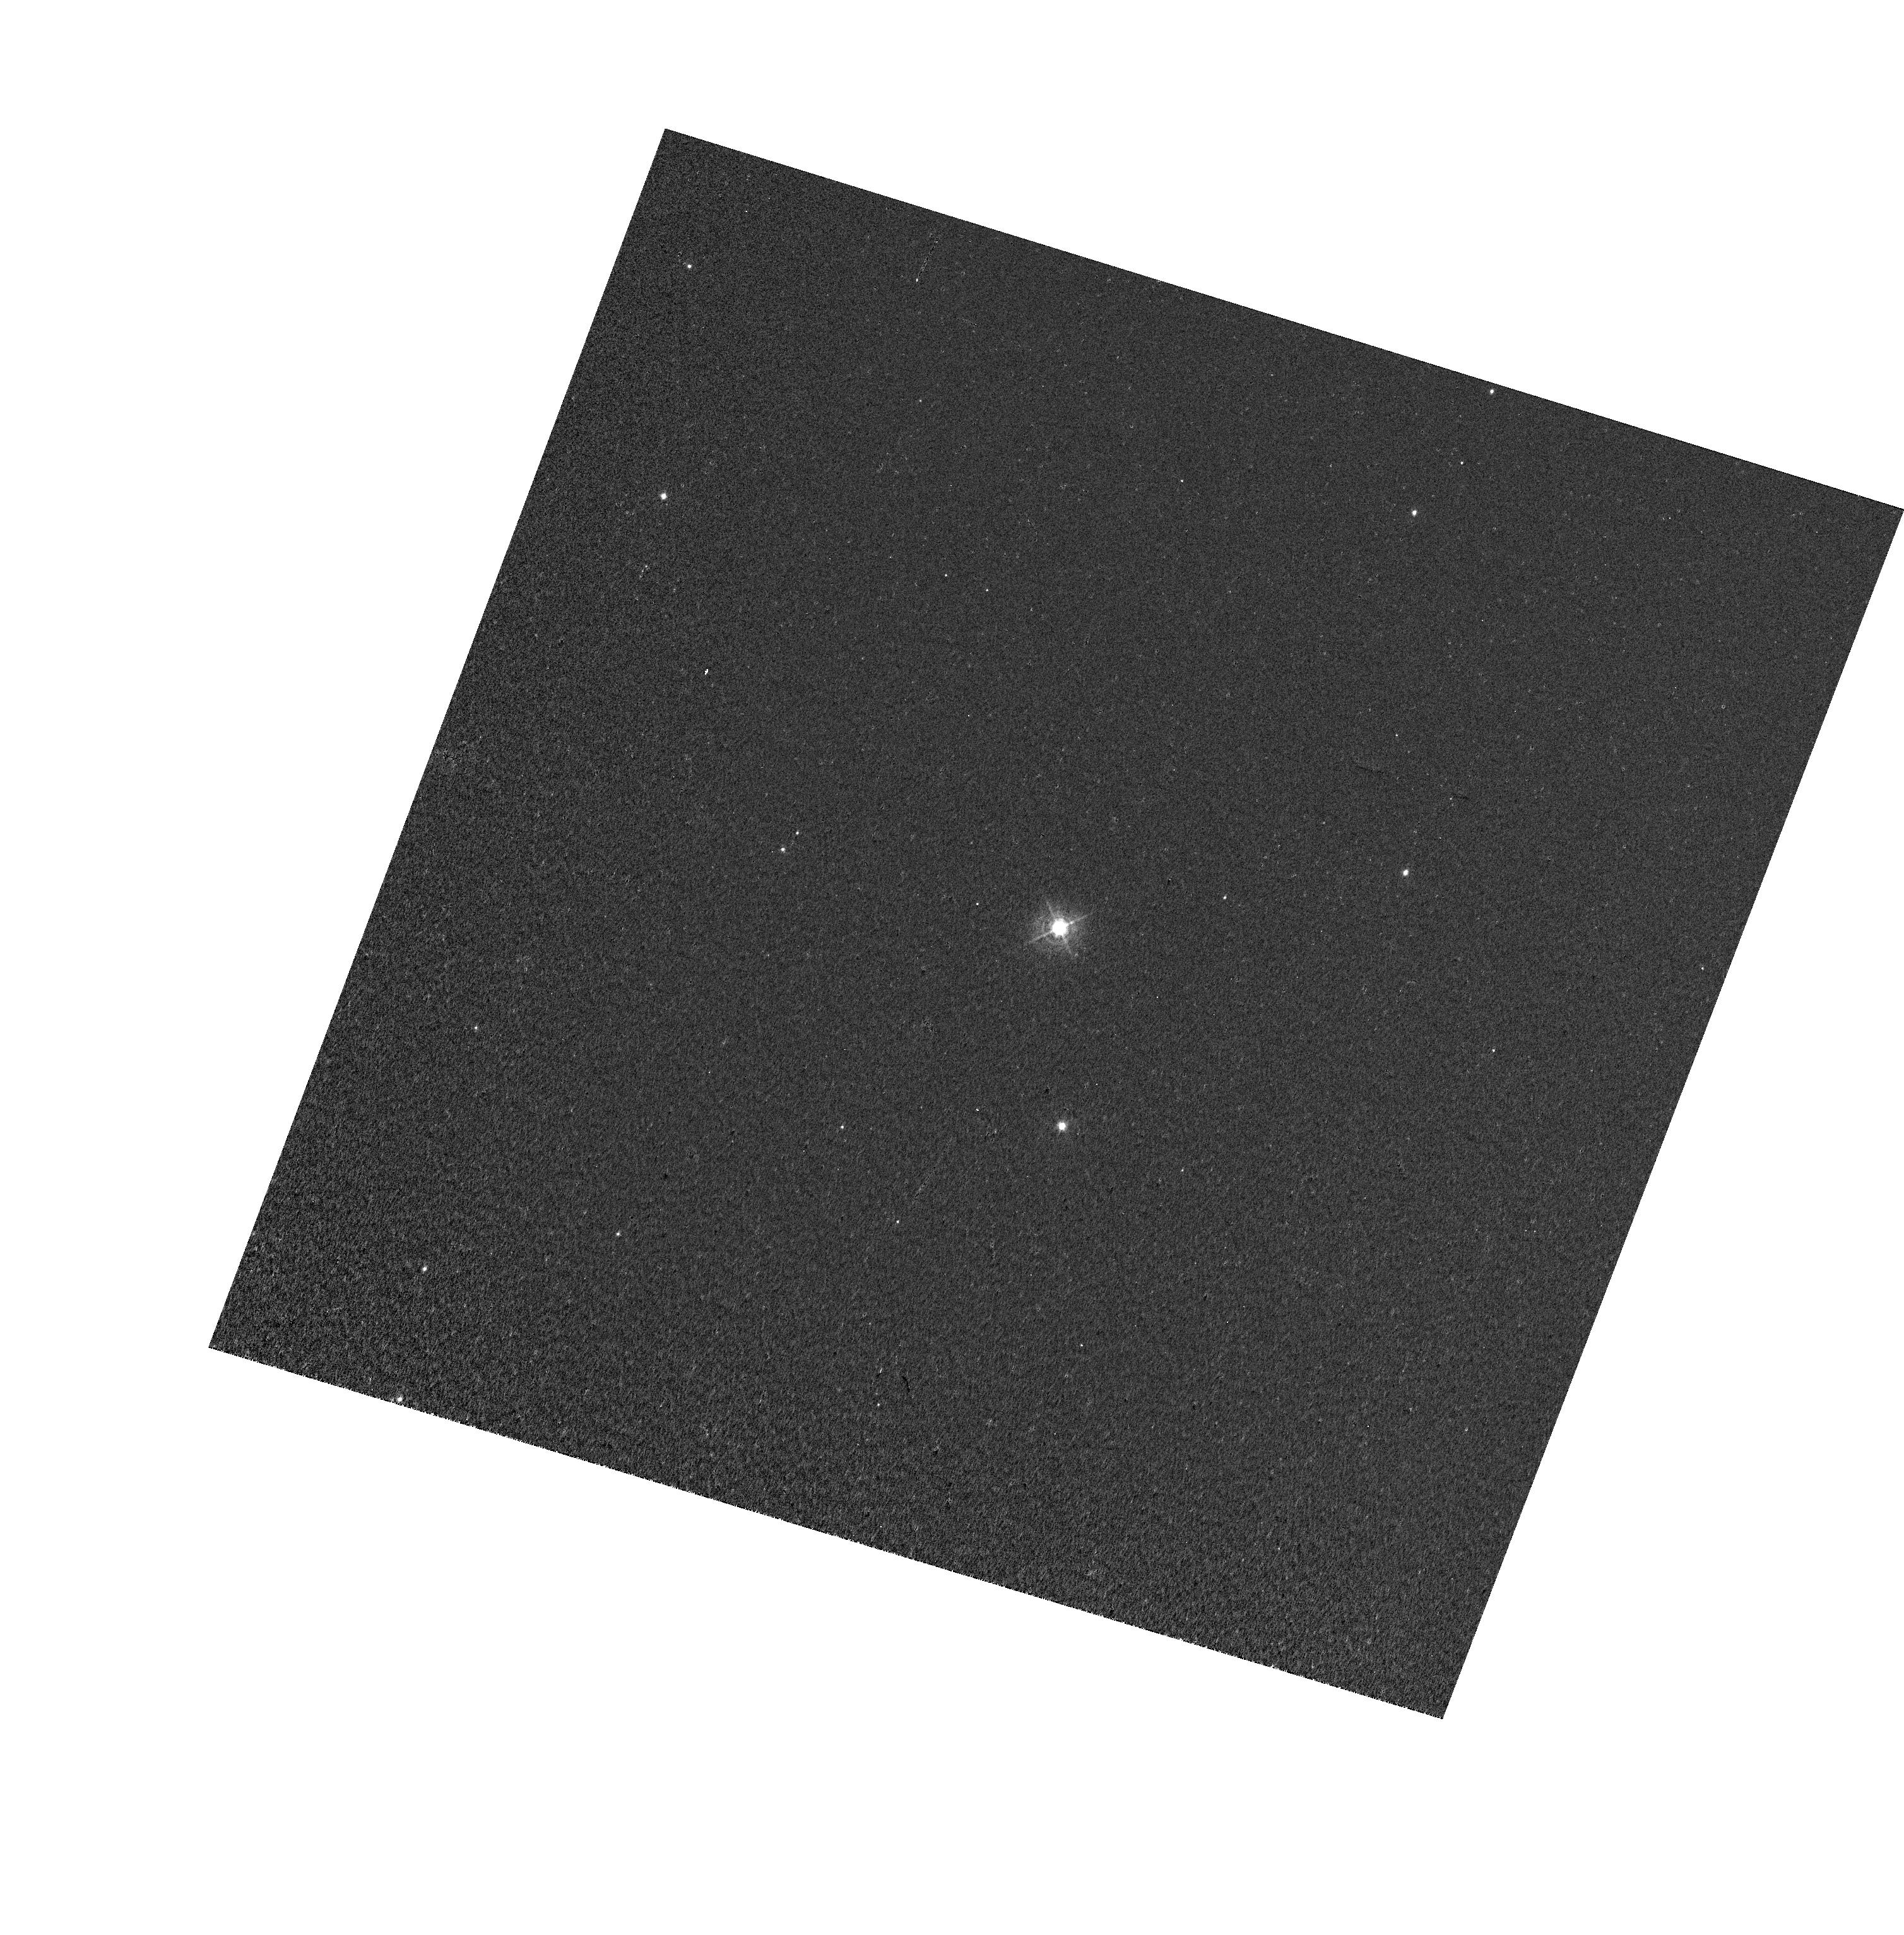
Target: T-PYX. Instrument: WFC3/UVIS. Filter: FQ422M. Exposure: 5 min. Observation ID: hst_12448_17_wfc3_uvis_fq422m_iboj17

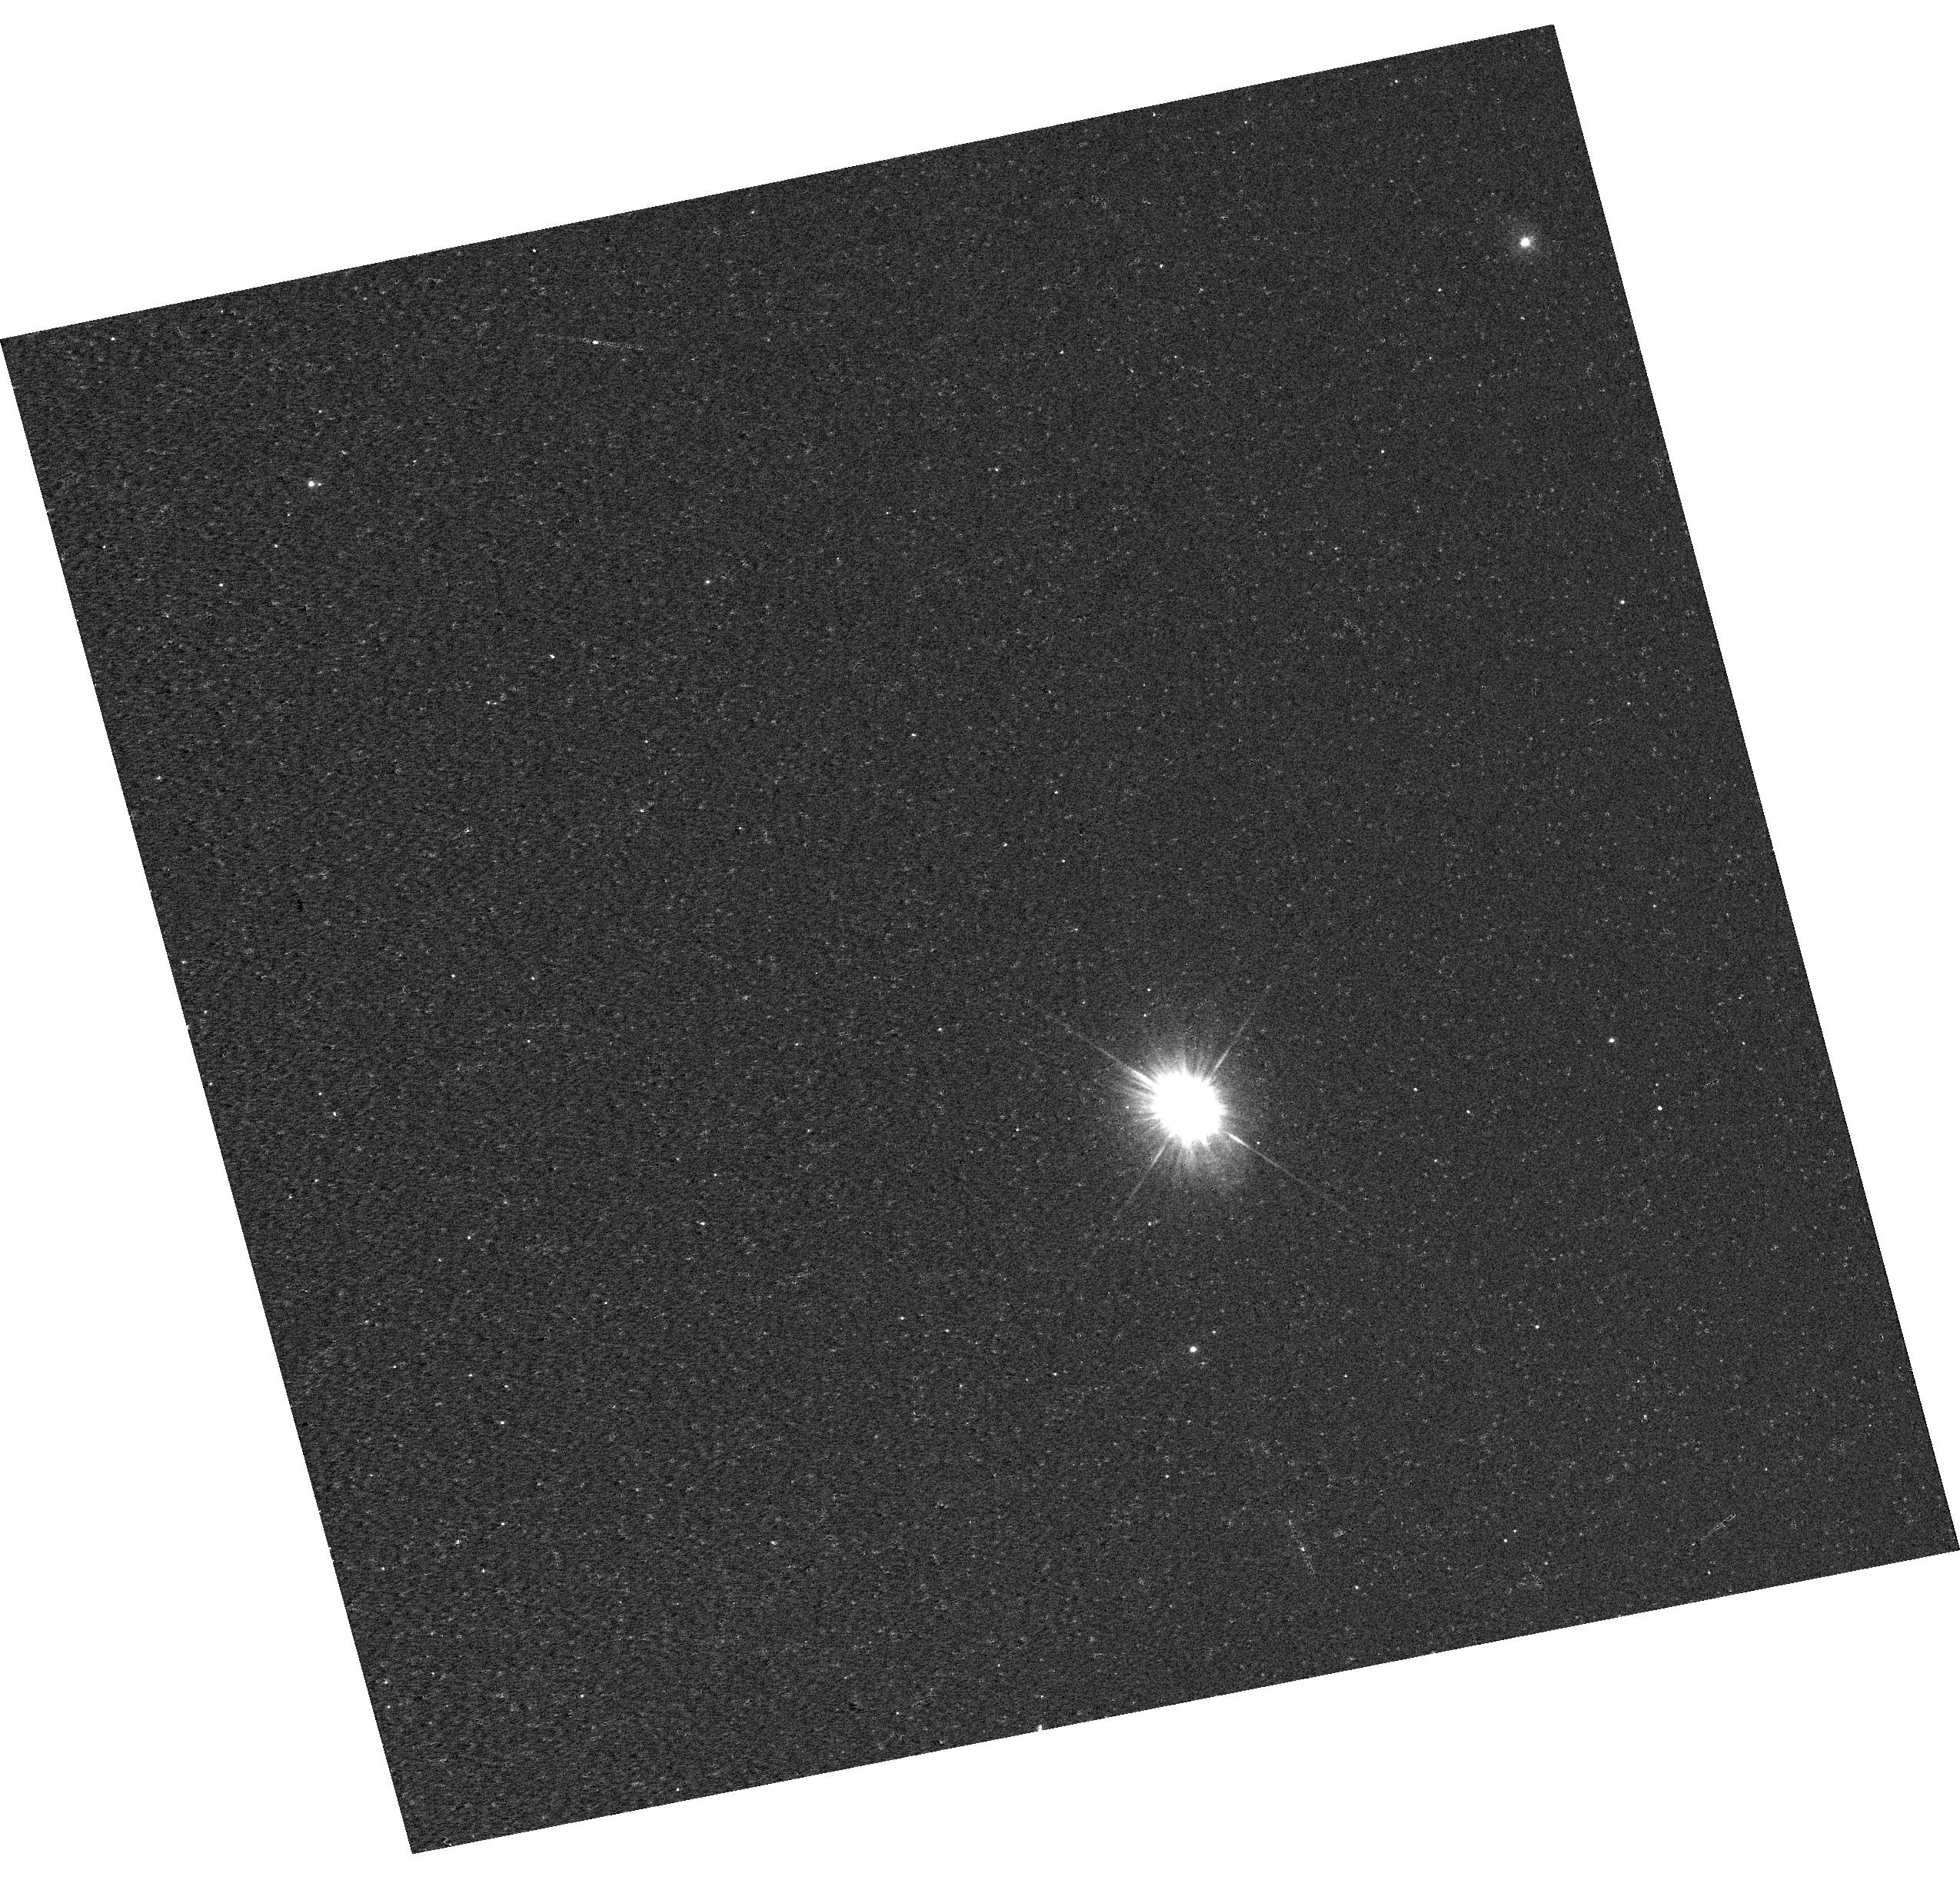
Target: T-PYX. Instrument: WFC3/UVIS. Filter: F225W. Exposure: 13 min. Observation ID: hst_12448_13_wfc3_uvis_f225w_iboj13

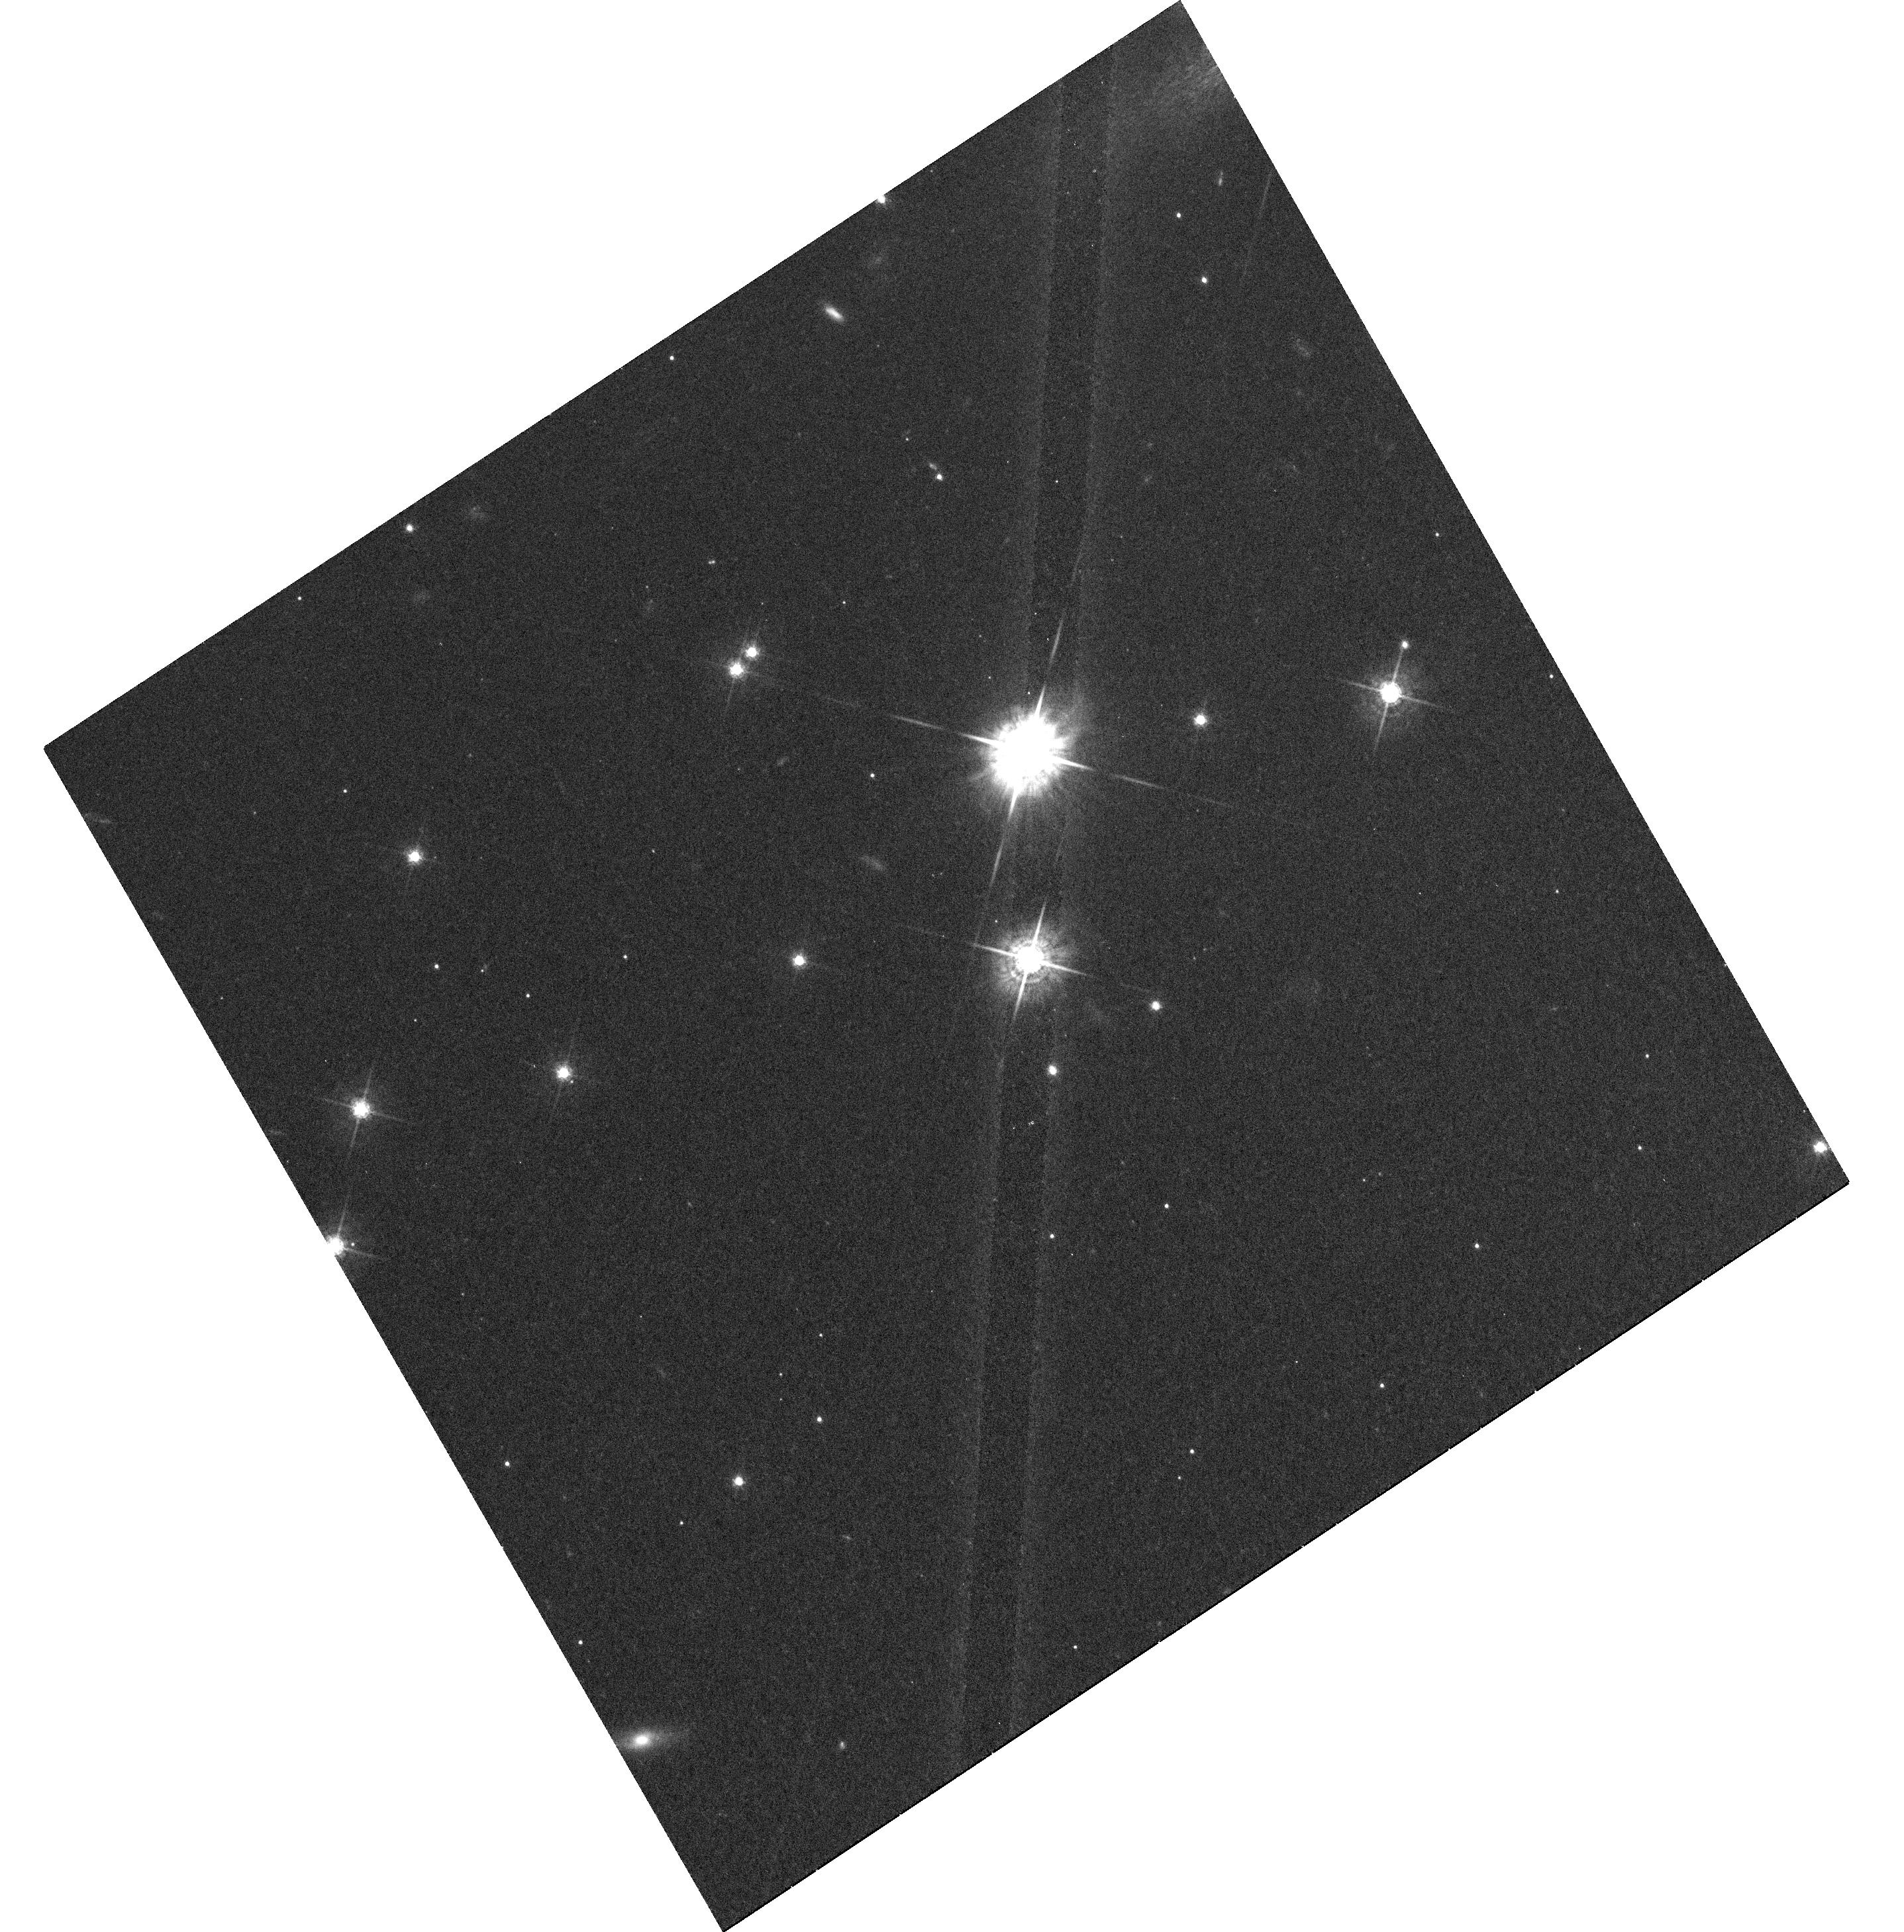
Target: T-PYX. Instrument: WFC3/UVIS. Filter: F547M. Exposure: 1.5 h. Observation ID: hst_12448_23_wfc3_uvis_f547m_iboj23

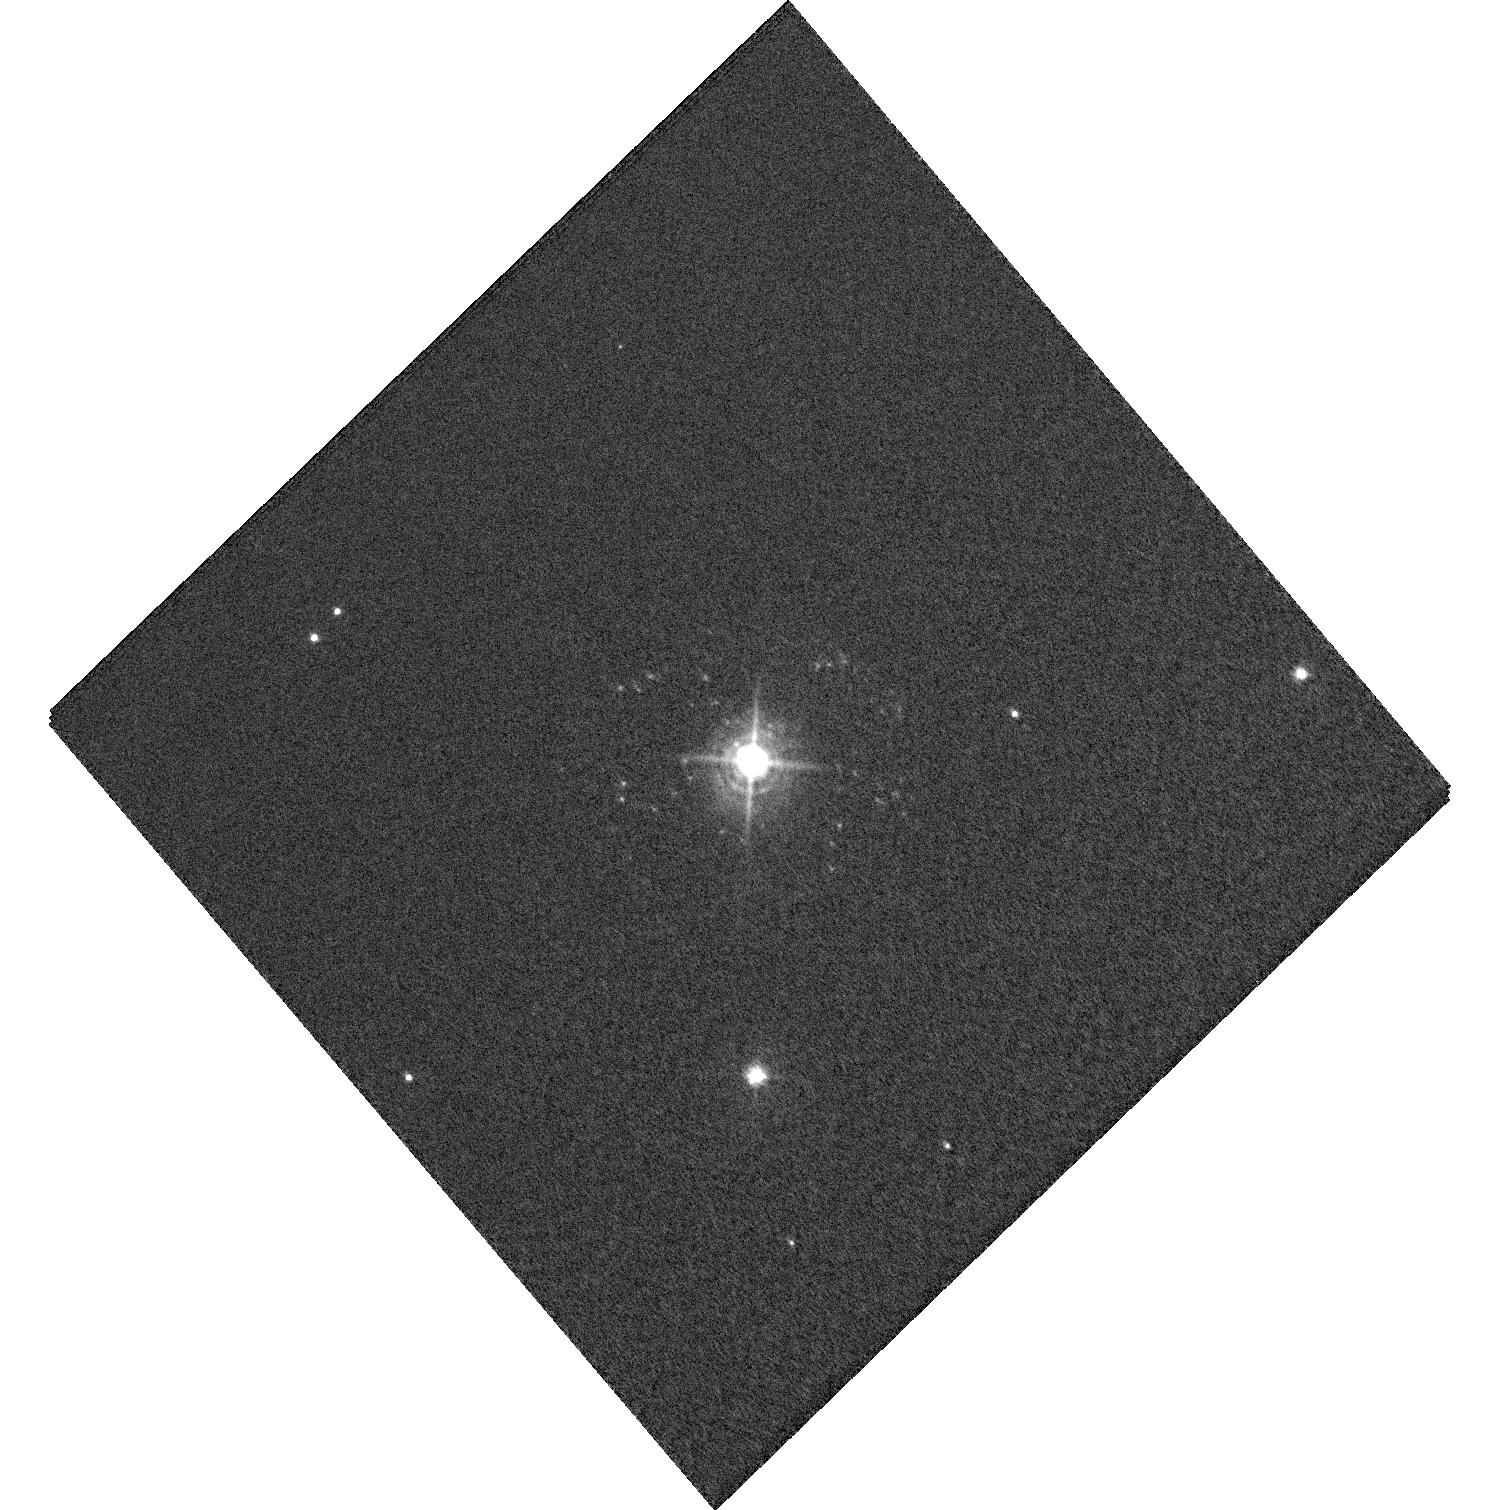
Target: T-PYX. Instrument: WFC3/UVIS. Filter: F502N. Exposure: 32 min. Observation ID: hst_12448_a3_wfc3_uvis_f502n_iboja3

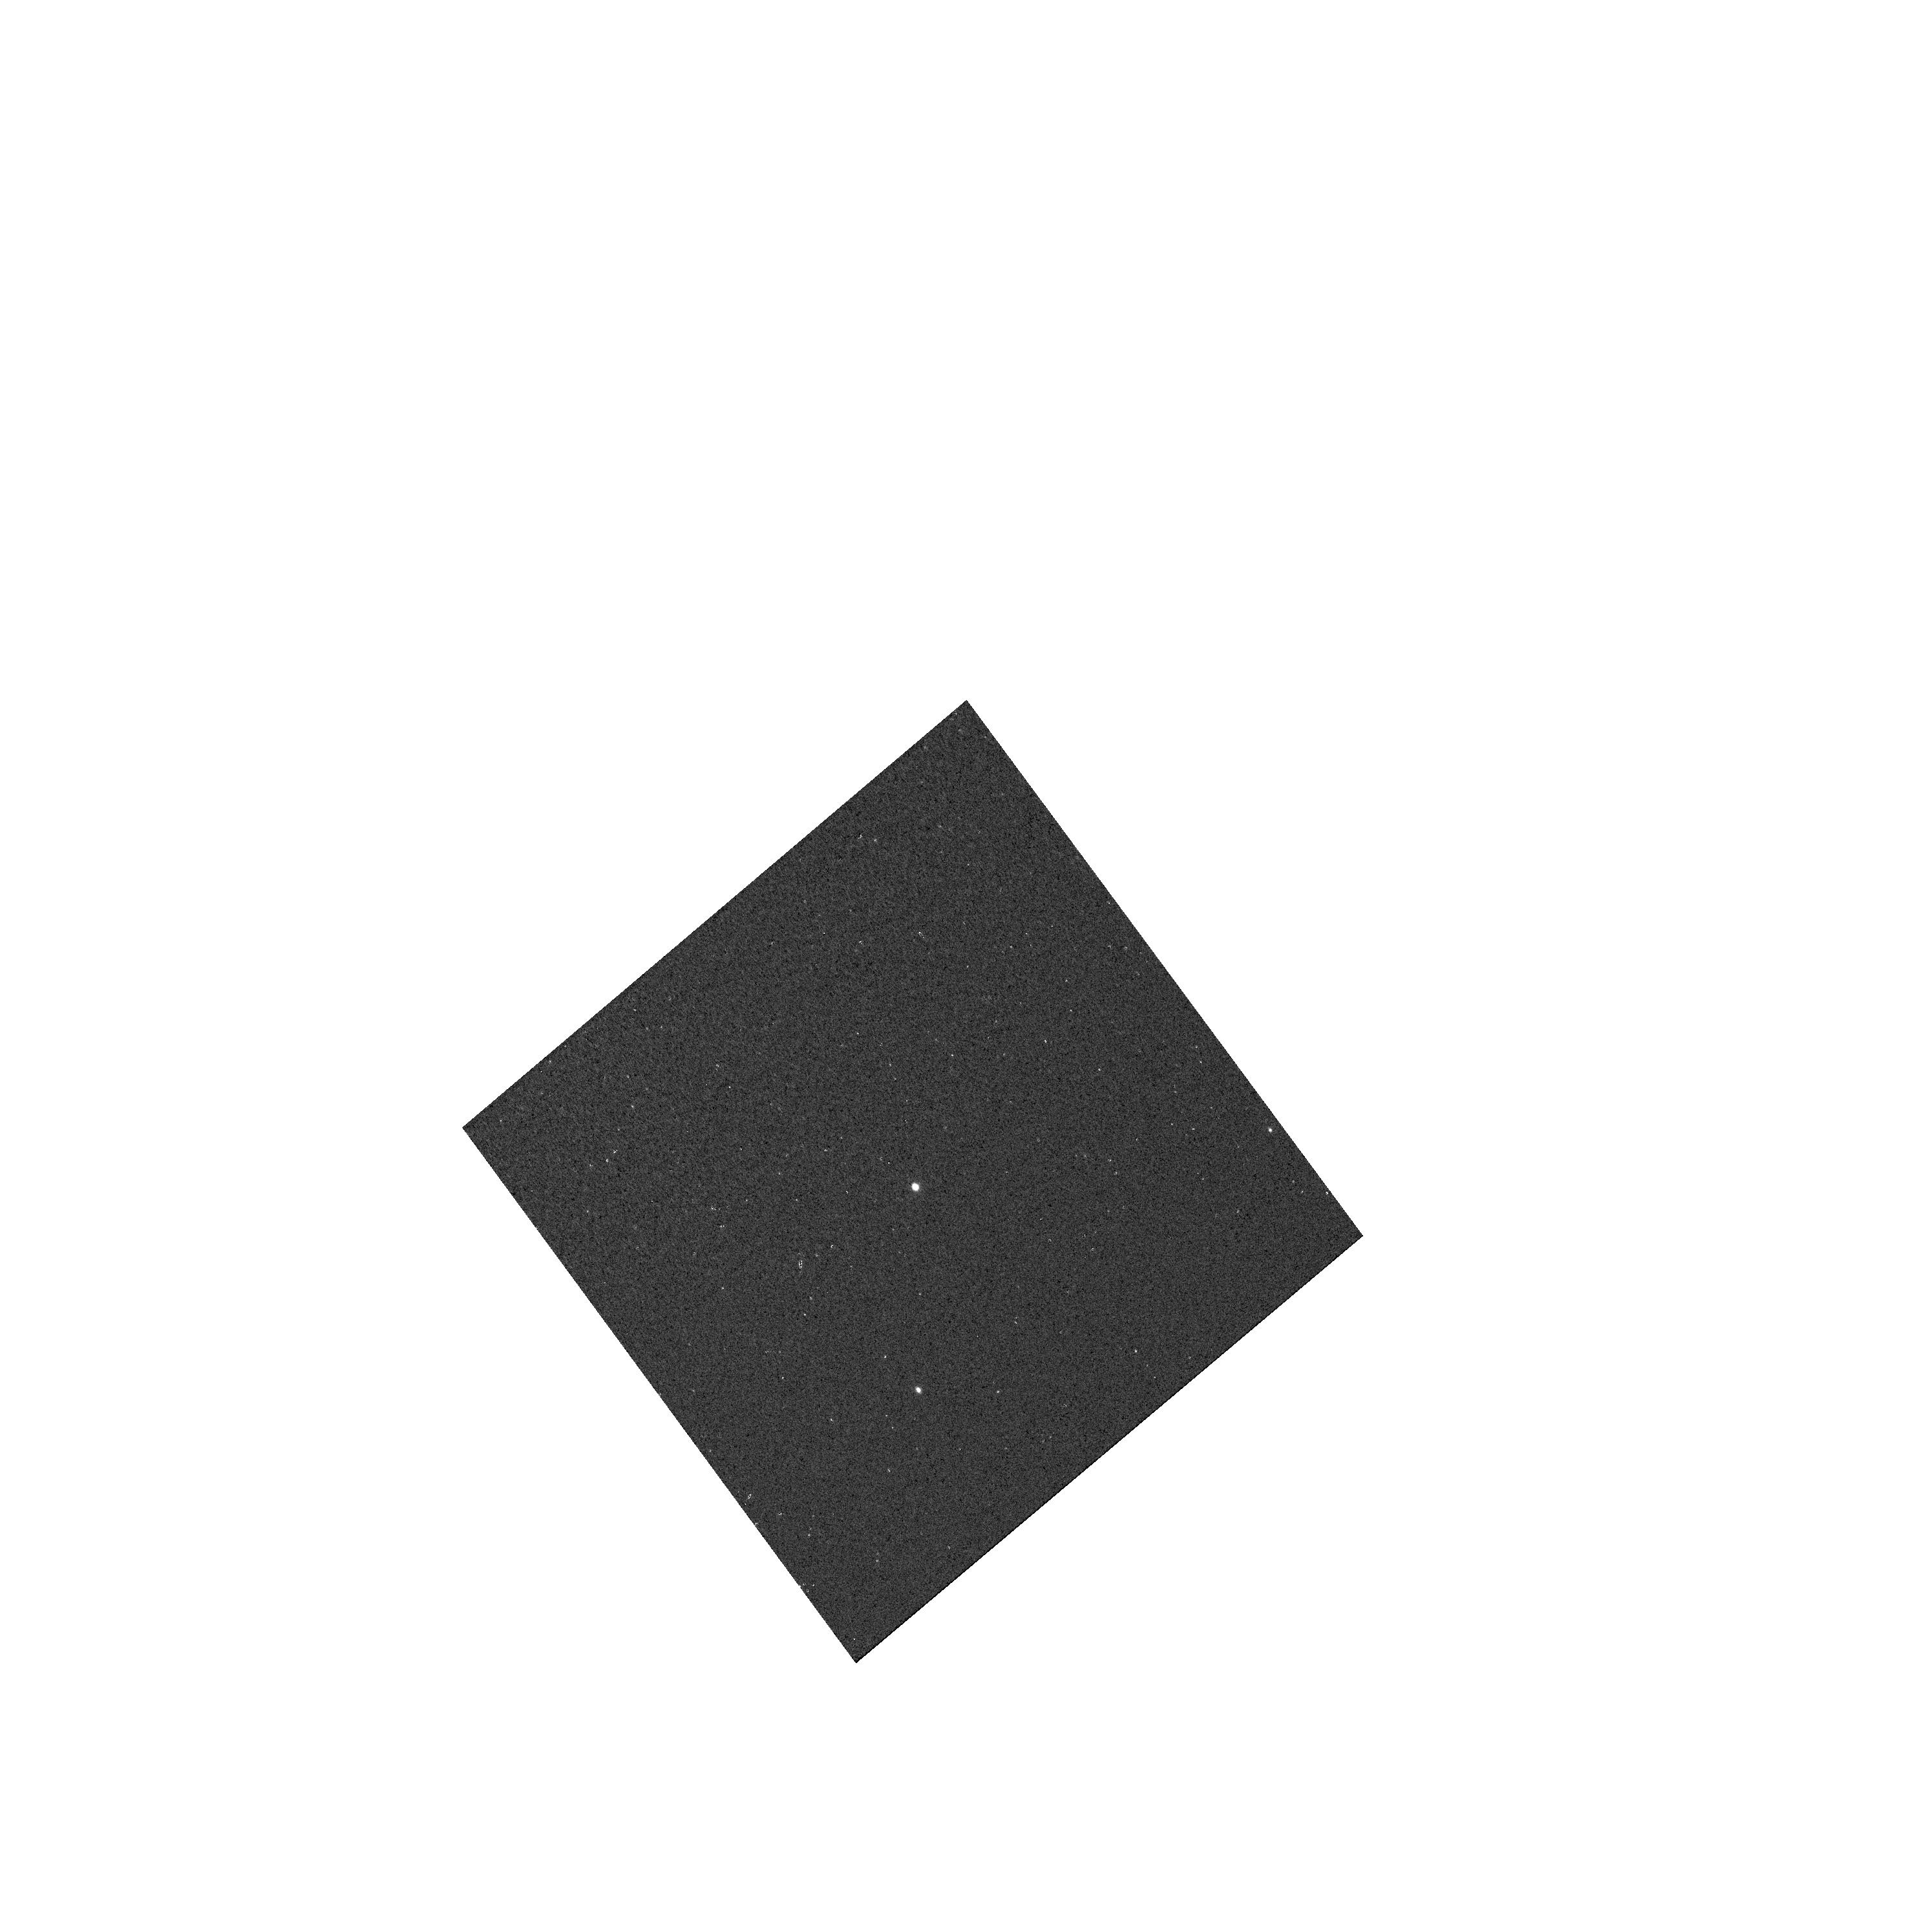
Target: T-PYX. Instrument: WFC3/UVIS. Filter: F487N. Exposure: 1 min. Observation ID: hst_12448_60_wfc3_uvis_f487n_iboj60

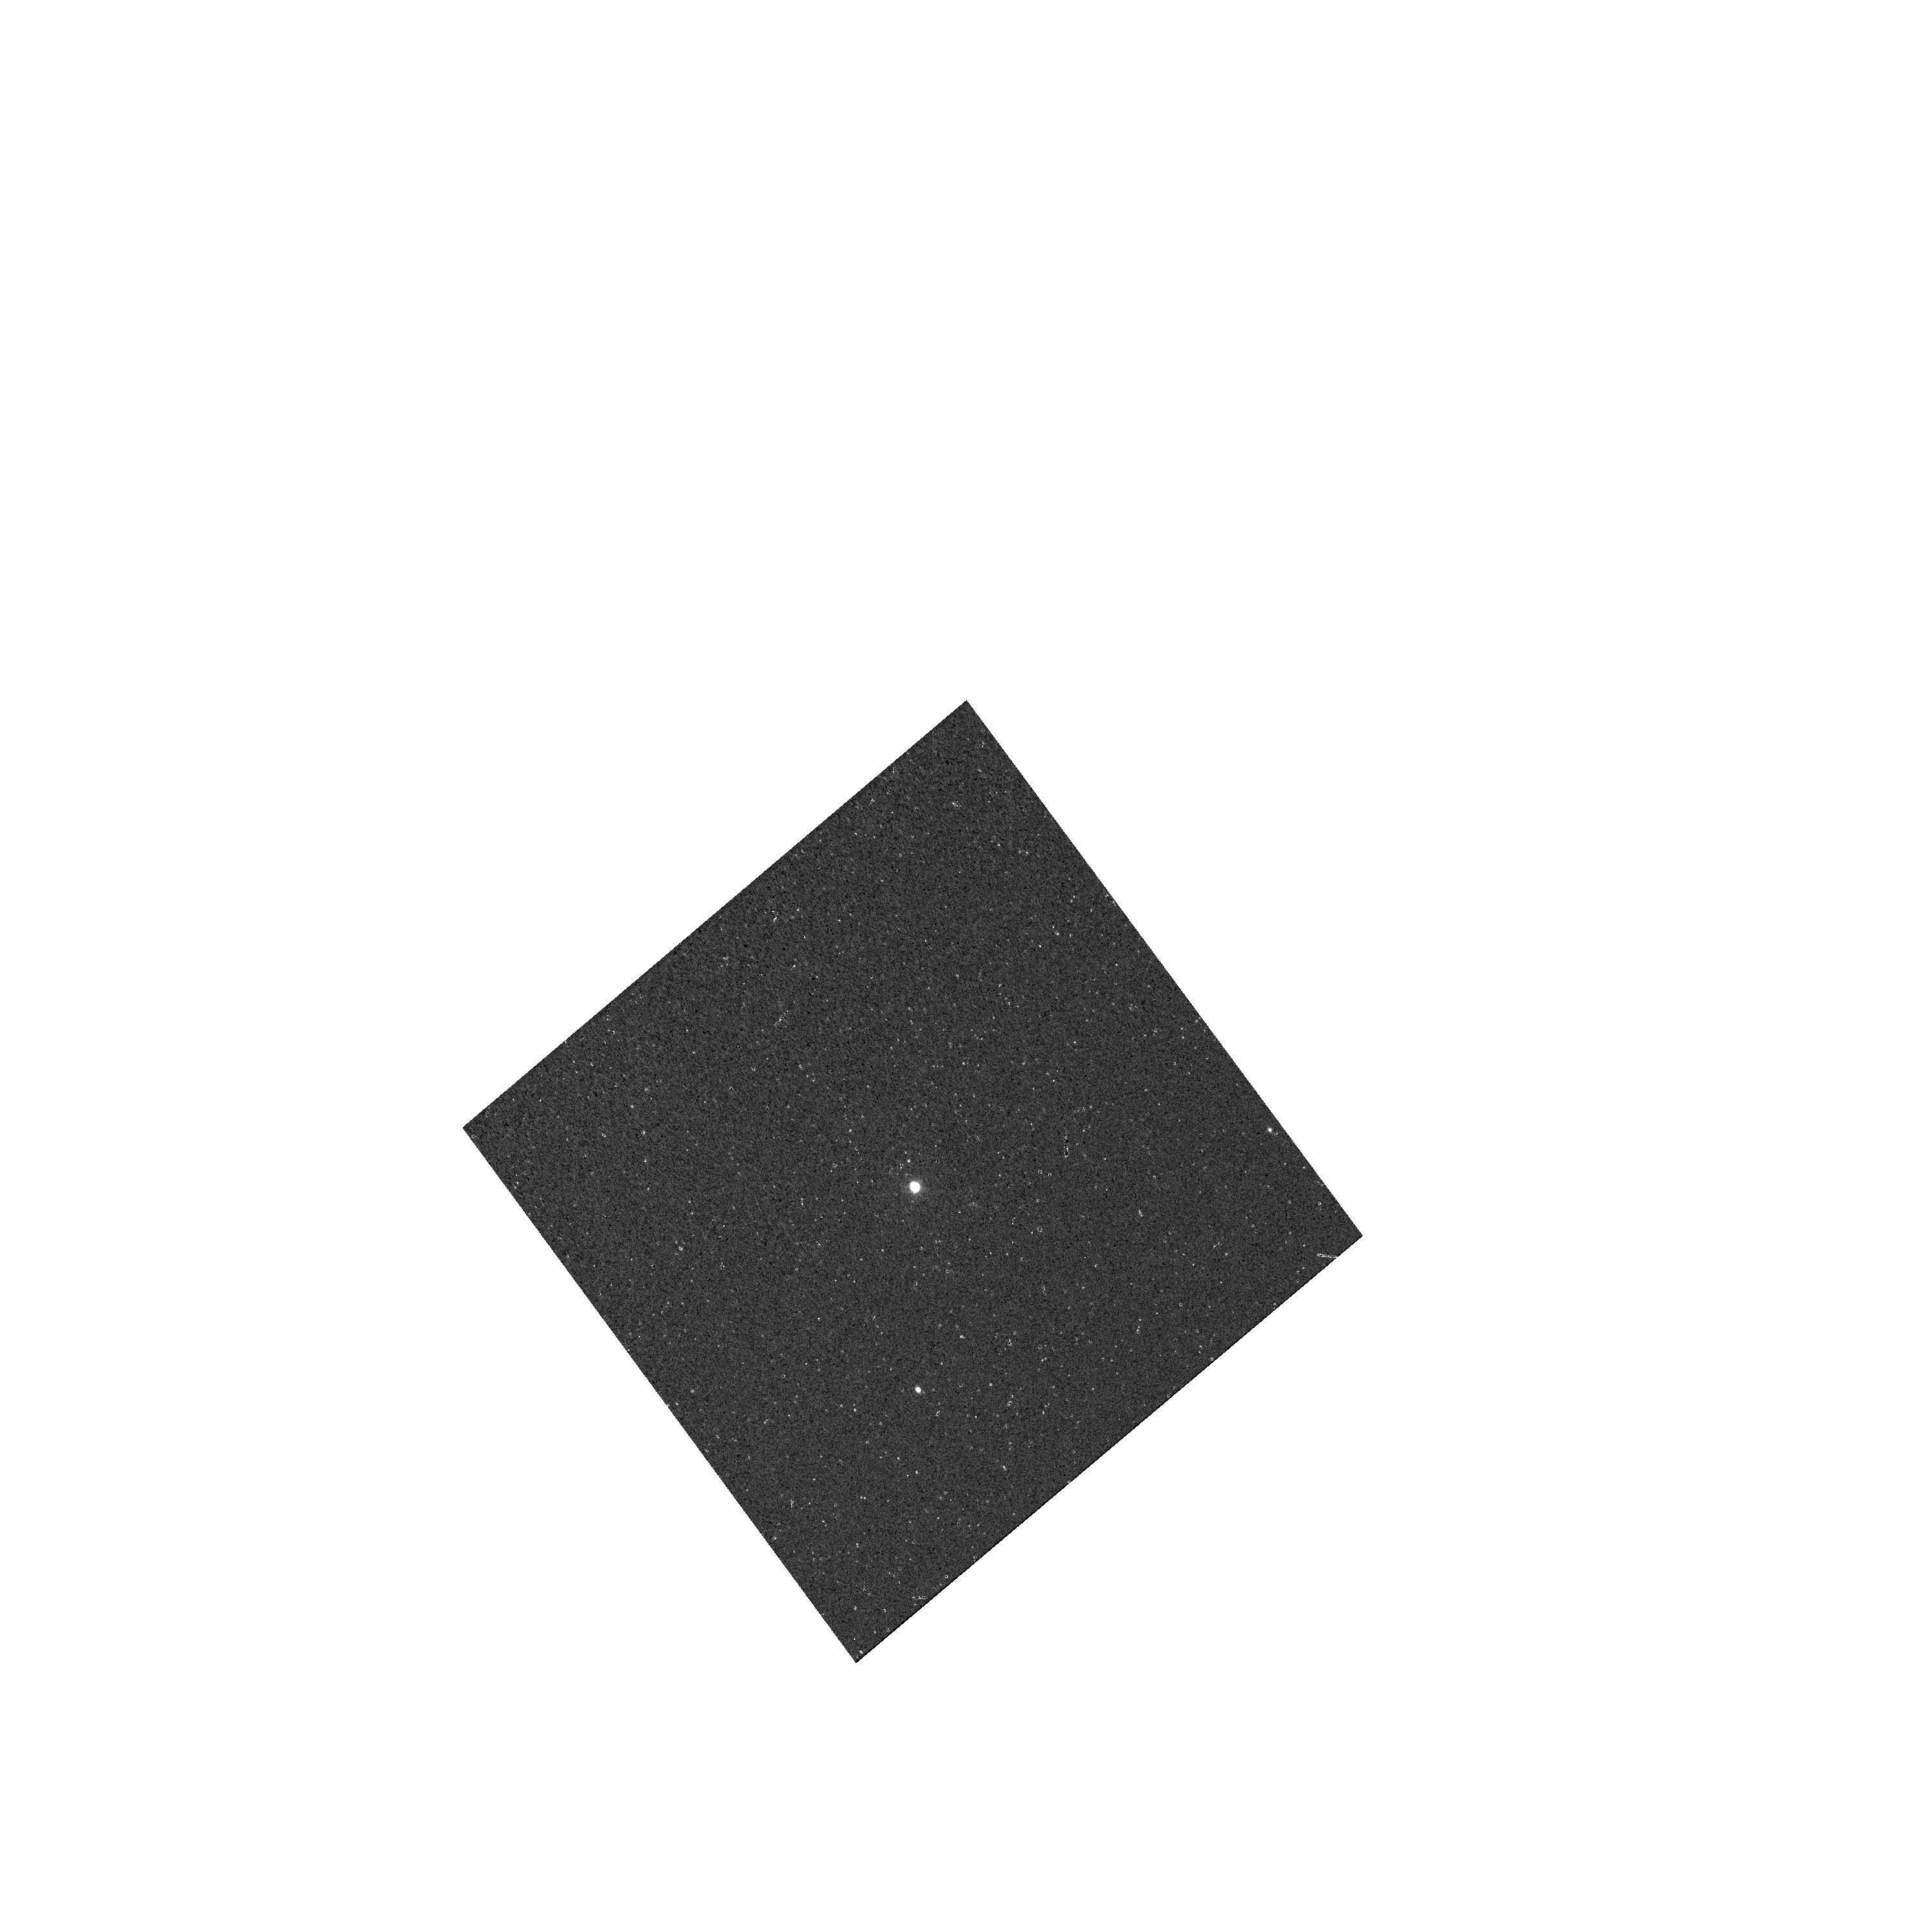
Target: T-PYX. Instrument: WFC3/UVIS. Filter: F656N. Exposure: 4 min. Observation ID: hst_12448_60_wfc3_uvis_f656n_iboj60

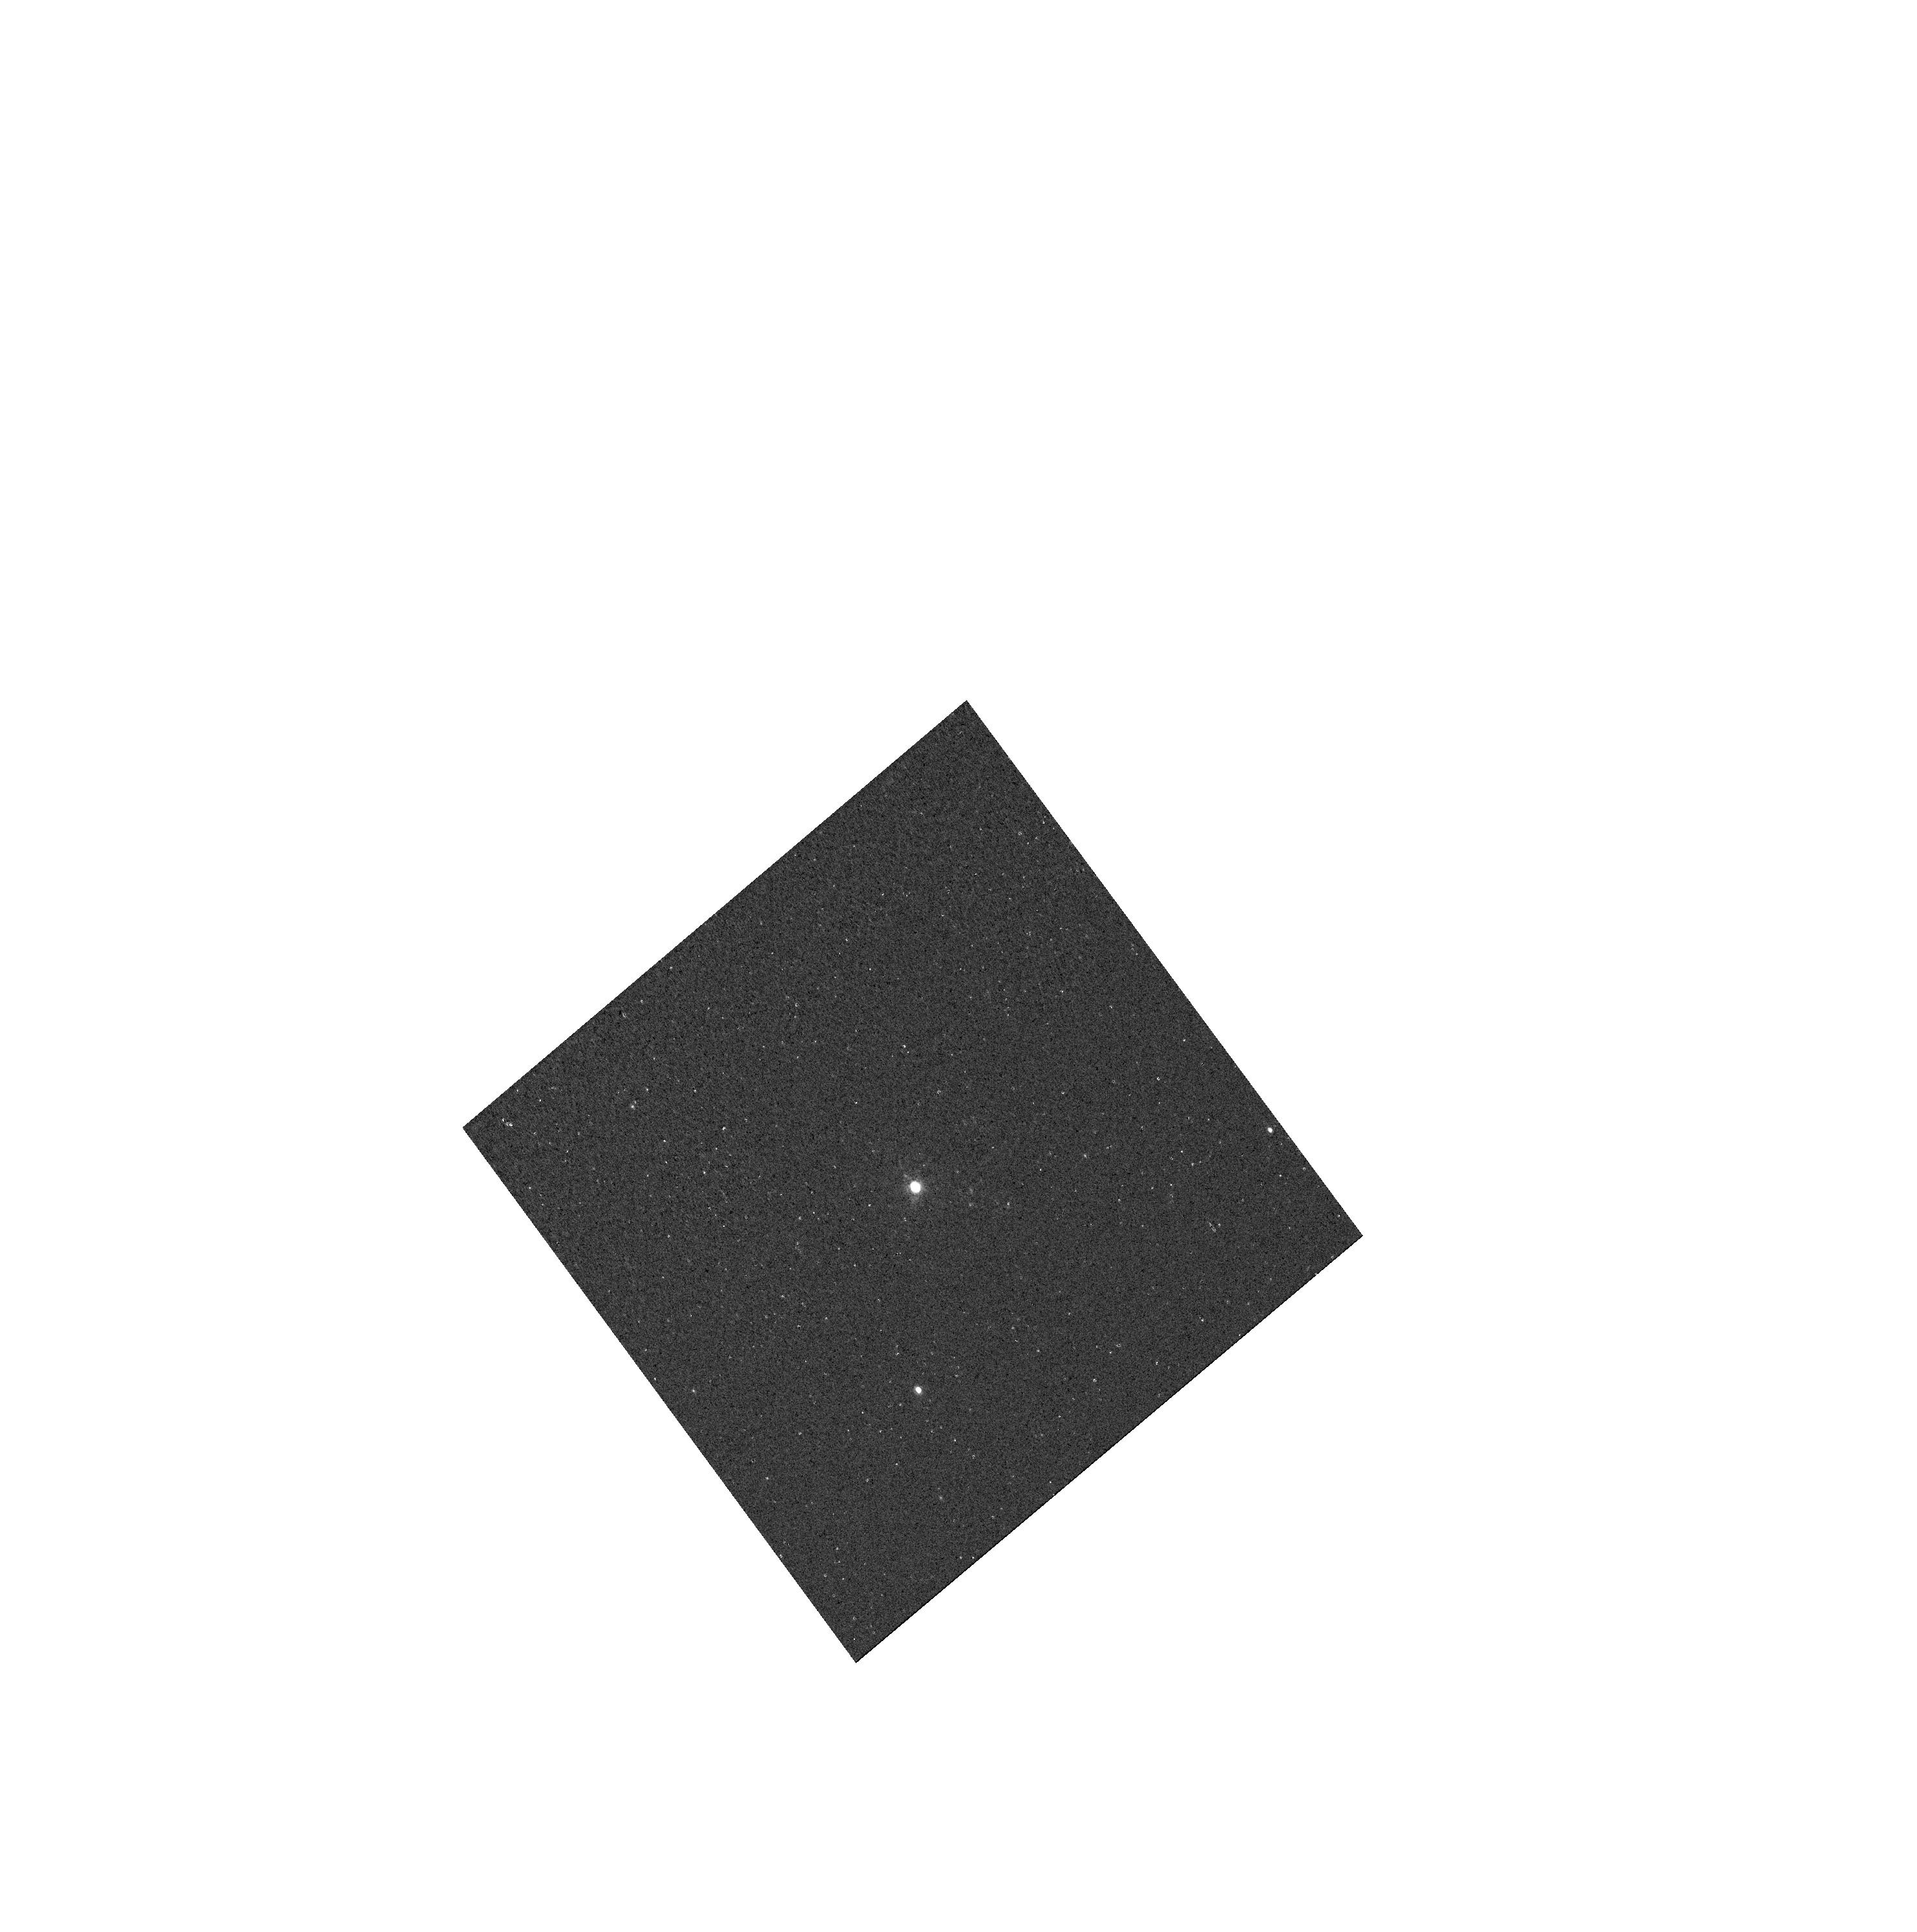
Target: T-PYX. Instrument: WFC3/UVIS. Filter: F658N. Exposure: 4 min. Observation ID: hst_12448_60_wfc3_uvis_f658n_iboj60

Towards a Detailed Understanding of T Pyx, Its Outbursts and Shell (PI: Crotts, Arlin P. S.)

The well-known recurrent nova T Pyx is undergoing an outburst, the only one HST will ever observe for this object. Because of the existence of the shell from previous eruptions, T Pyx is in a unique position to answer long-standing questions about both binary stellar evolution and novae - the most common major stellar explosions in the universe. This opportunity allows us to dissect T Pyx's surrounding with various light echo techniques. While the flash from the current eruption serves as a probe of the shell, the shell itself serves as a mirror that reflects the current eruption to us, repeatedly, from multiple angles. Although a series narrow-band HST observations to observe the light echo are already planned, those observations will not provide most of the information needed to take full advantage of the shell around this nova. We propose the first urgent installment of a more extensive program of spectroscopy and multi-band imaging that will both enhance the value of the approved narrow-band imaging as well as enable a much more comprehensive investigation of both the old nova shell and the physics of the current eruption. In particular, our proposed observations will provide an unambiguous determination of the geometry and kinematics of the shell, its mass, density, composition and energetics. Due to the practicalities of scheduling HST and the evolution of T Pyx, the first epoch of spectroscopic observation must occur before 2011 May 23, so is herein submitted as a Director's Discretionary proposal for four orbits.